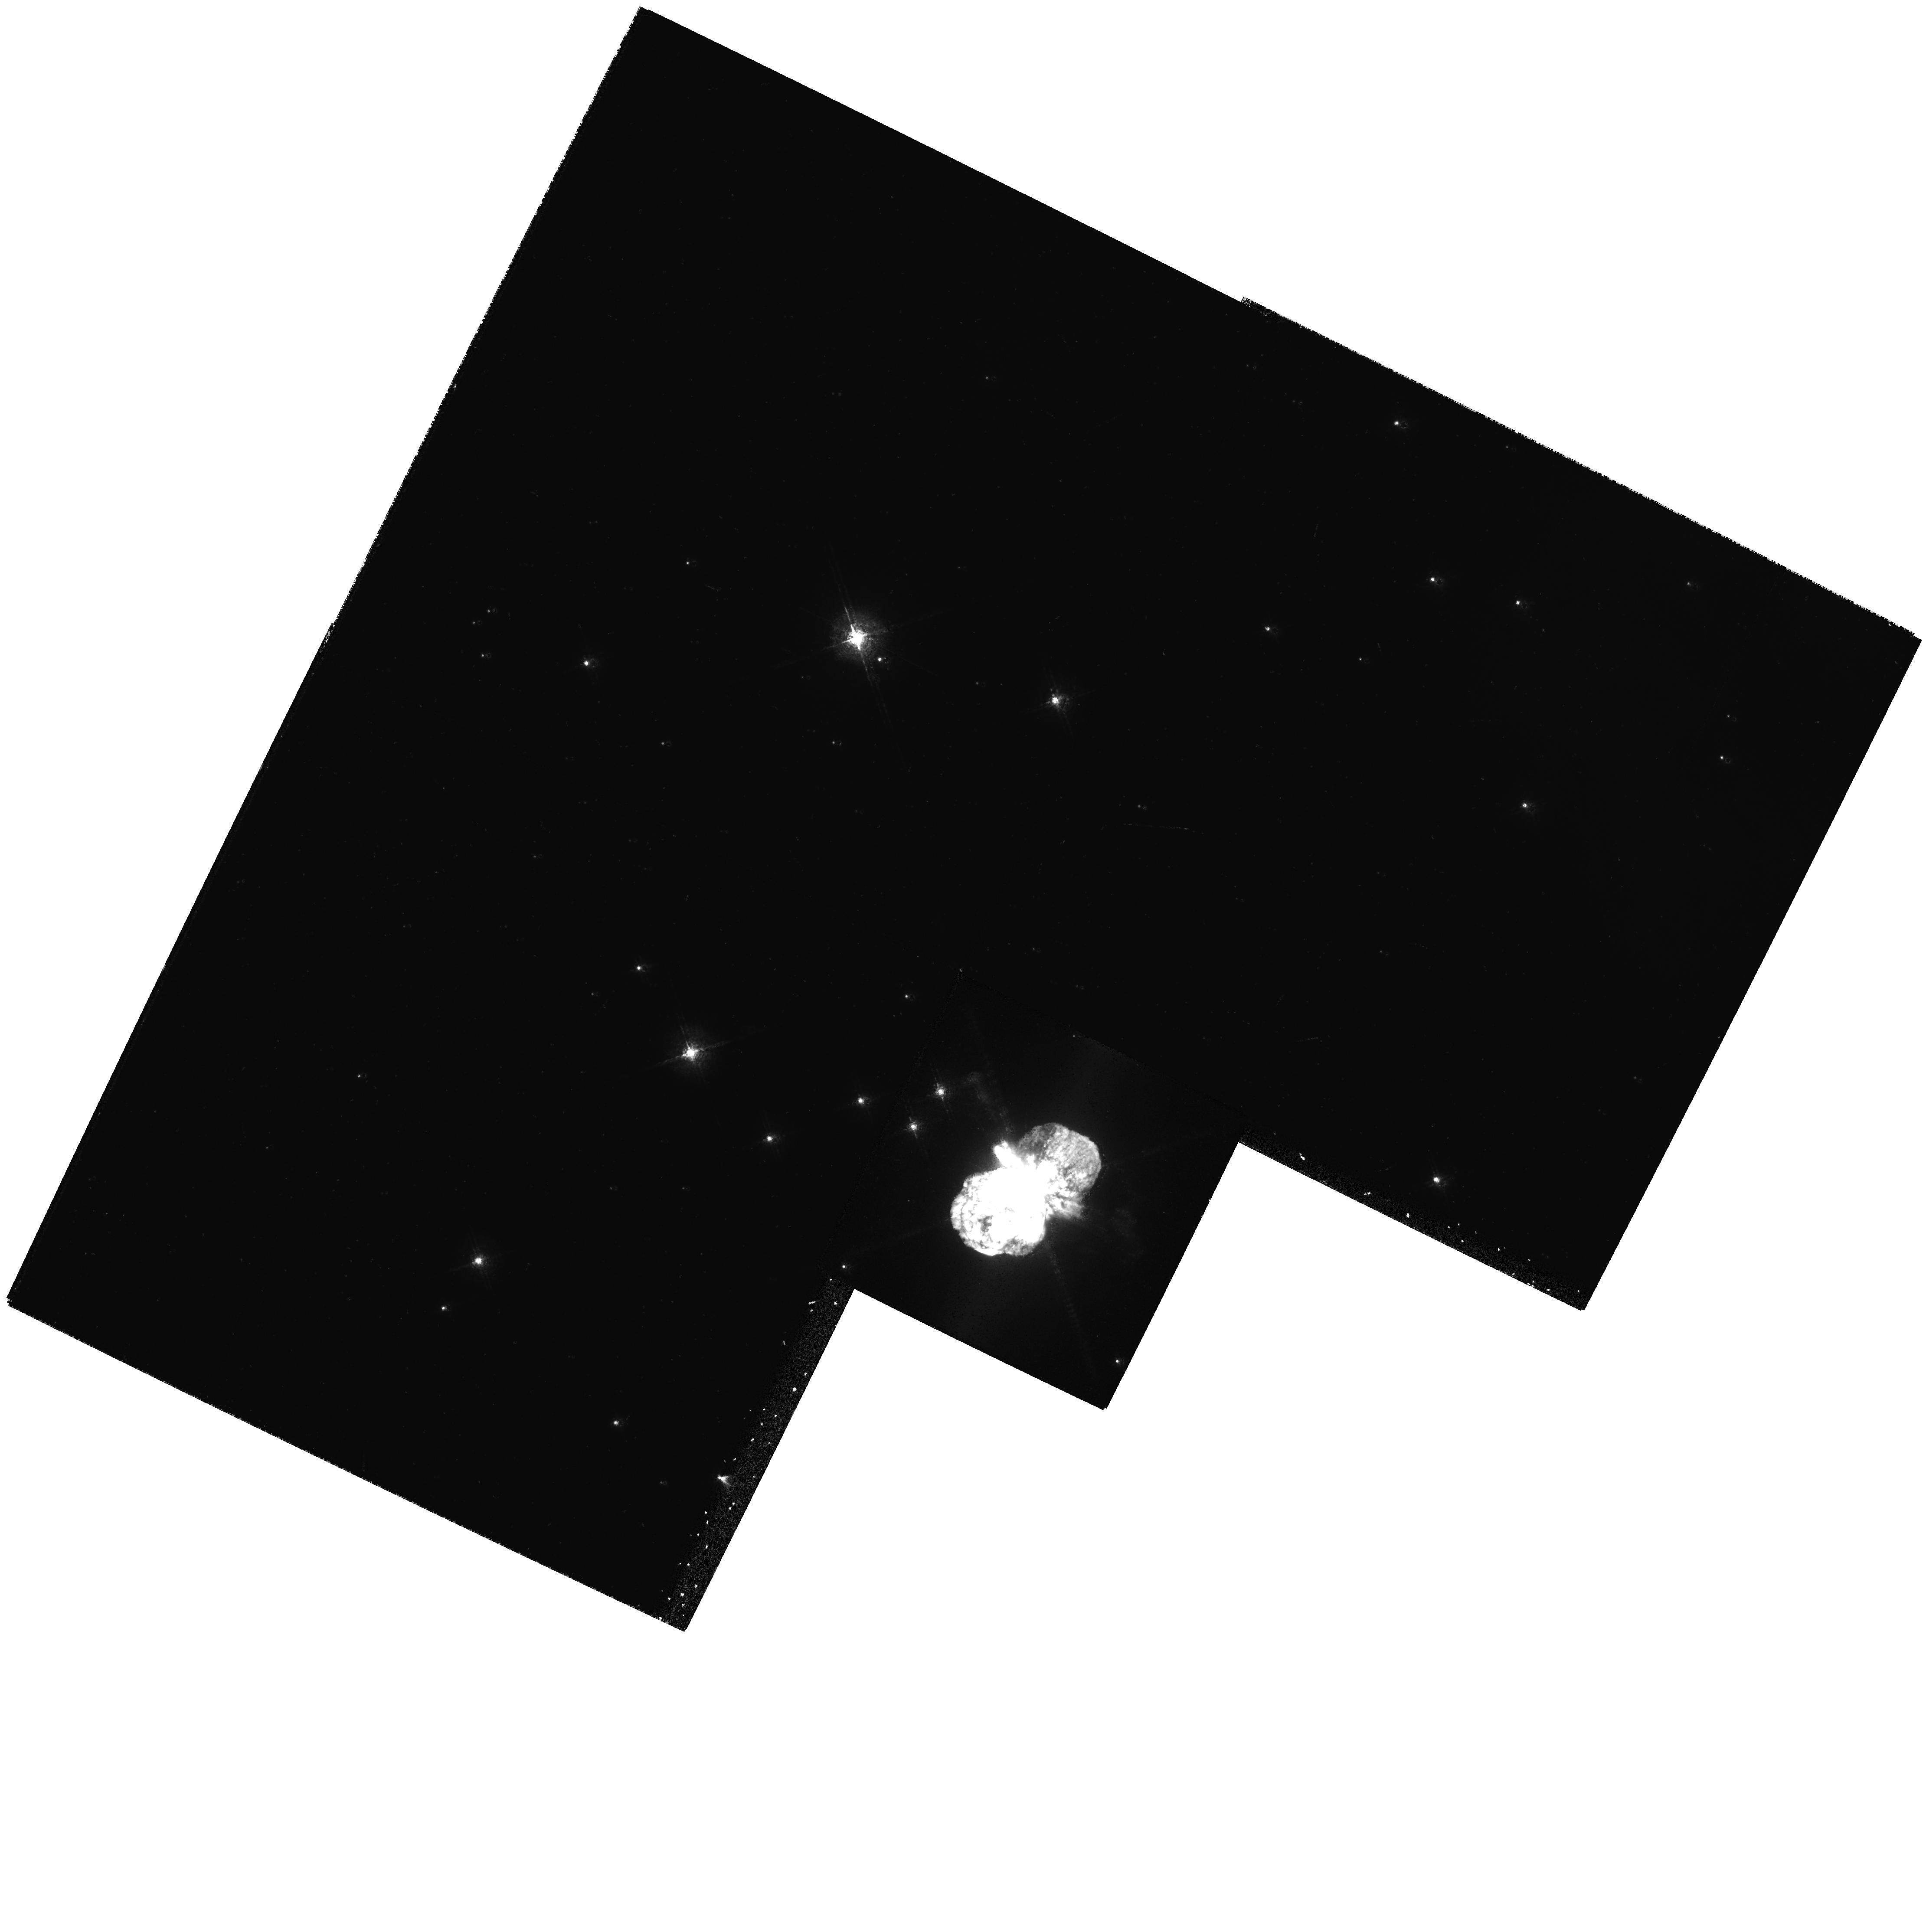
Target: ETA-CAR-PK1-OFFSET. Instrument: WFPC2/PC. Filter: F631N. Exposure: 9 min. Observation ID: hst_6041_01_wfpc2_pc_f631n_u2q801

A MULTI-FACETED STUDY OF ETA CARINAE (PI: Davidson, Kris)

Observations of Eta Carinae affect several different theoretical topics. This star is valuable for the physics of giant LBV eruptions, the most extreme instability that any star has been known to survive; and the LBV phenomenon is important for the evolution of the most massive stars. Almost independently, the ejecta of Eta Car now form one of the very best cases for modeling both the large- and small-scale dynamics of astrophysical bipolar structures. Another theoretical connection involves atomic physics, particularly emission-line spectroscopy; the rich Fe II spectra of this star and its ejecta make it the best example for some recently discovered fluorescent excitation mechanisms. HST observations of Eta Car have been immensely helpful in all of these connections; dramatic WFPC2 images have made its large- scale bipolar structure famous, while other studies have revealed the central stellar spectrum and the current mass- loss rate, strange ejected blobs near the star, and small- scale instabilities in the bipolar ejecta. The previous HST work has revealed new questions that need new HST data, while there are also some previously recognized gaps in the data. Here we propose specifically appropriate studies with the HRS, FOS, and WFPC2, aimed at both the star itself and its ejecta with a wide range of size scales as well as a wide range of theoretical applications.